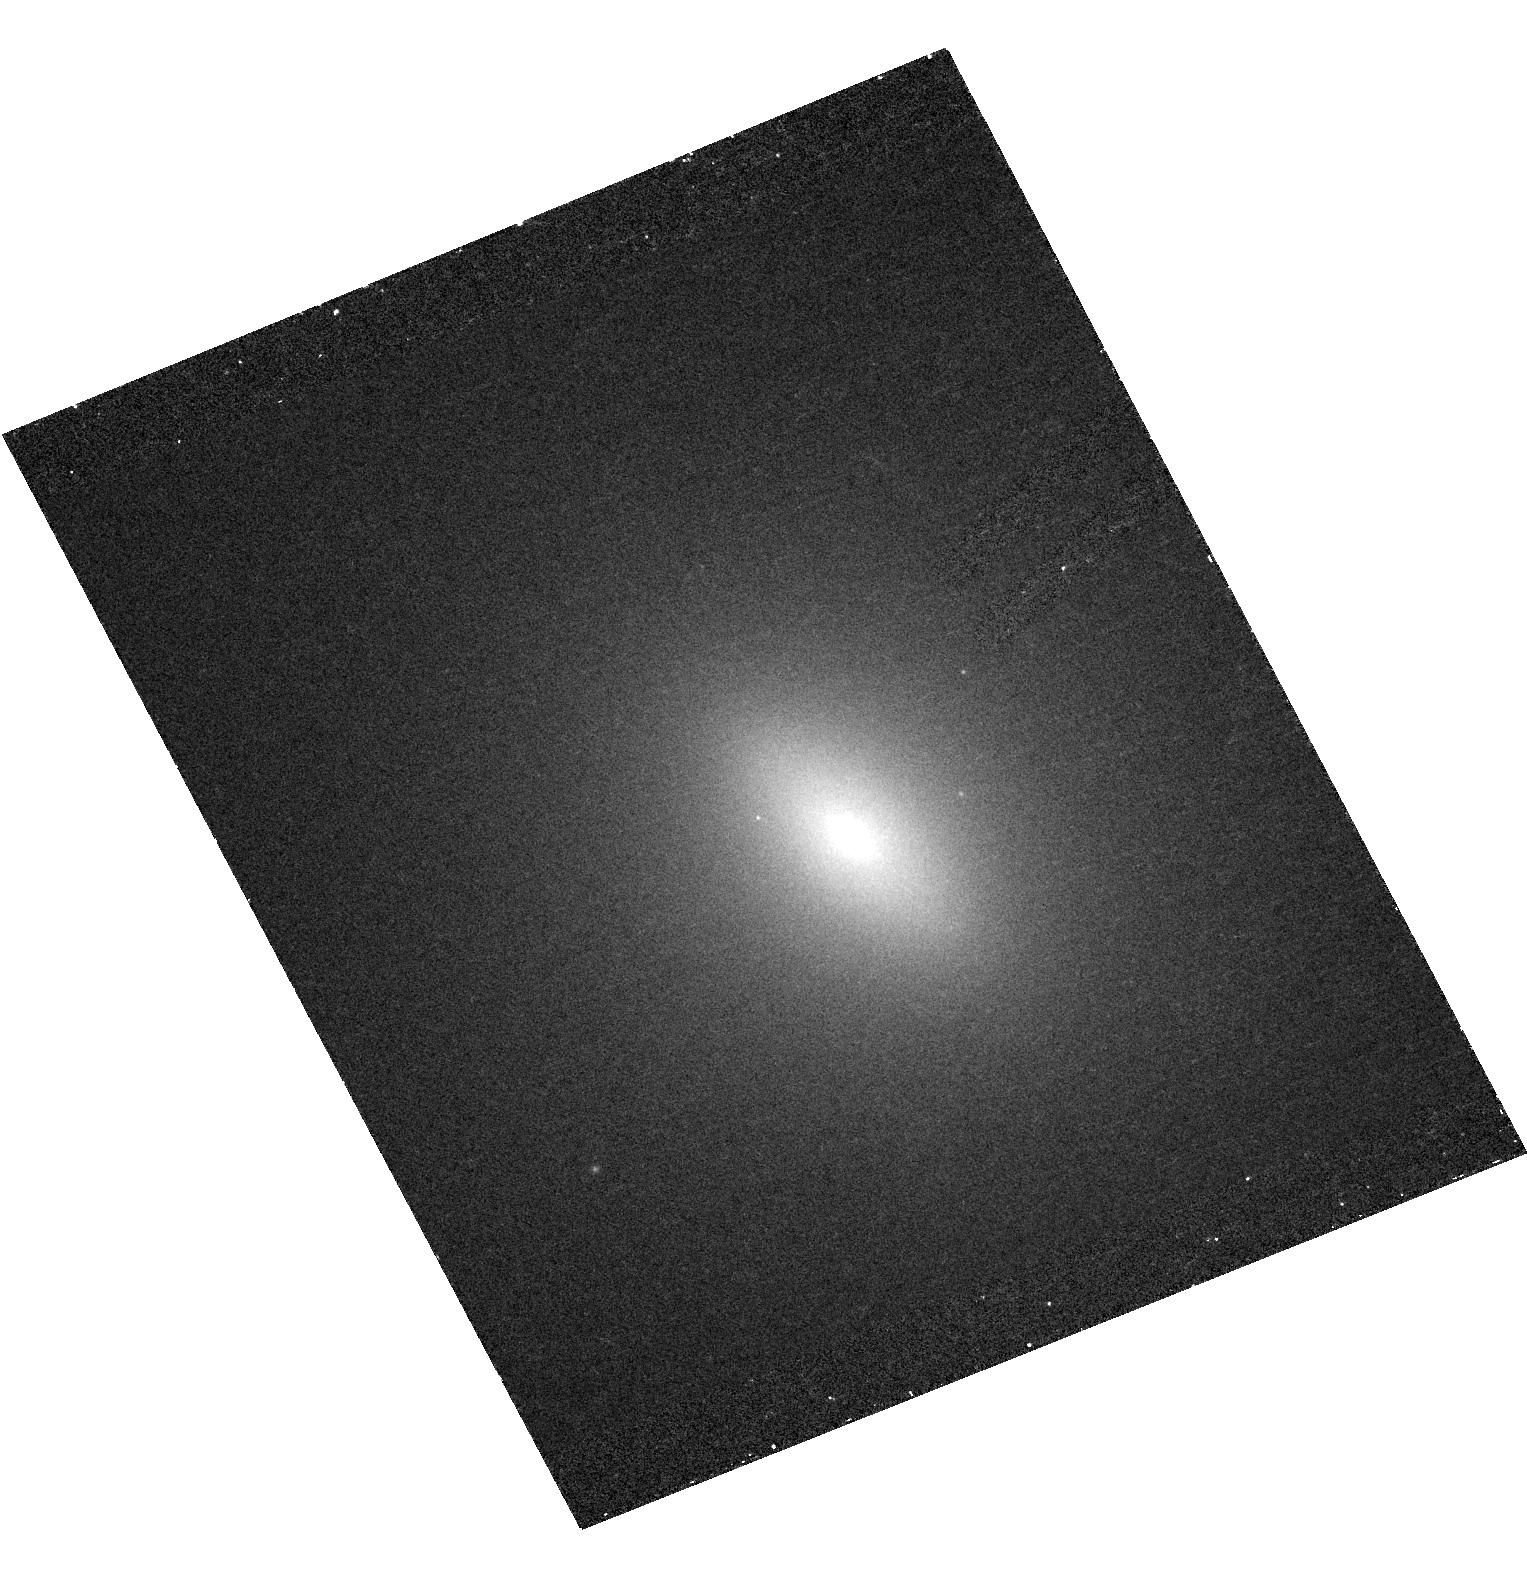
Target: NGC3384
Instrument: ACS/HRC
Filter: F330W
Exposure: 32 min
Observation ID: hst_10435_01_acs_hrc_f330w_j96d01

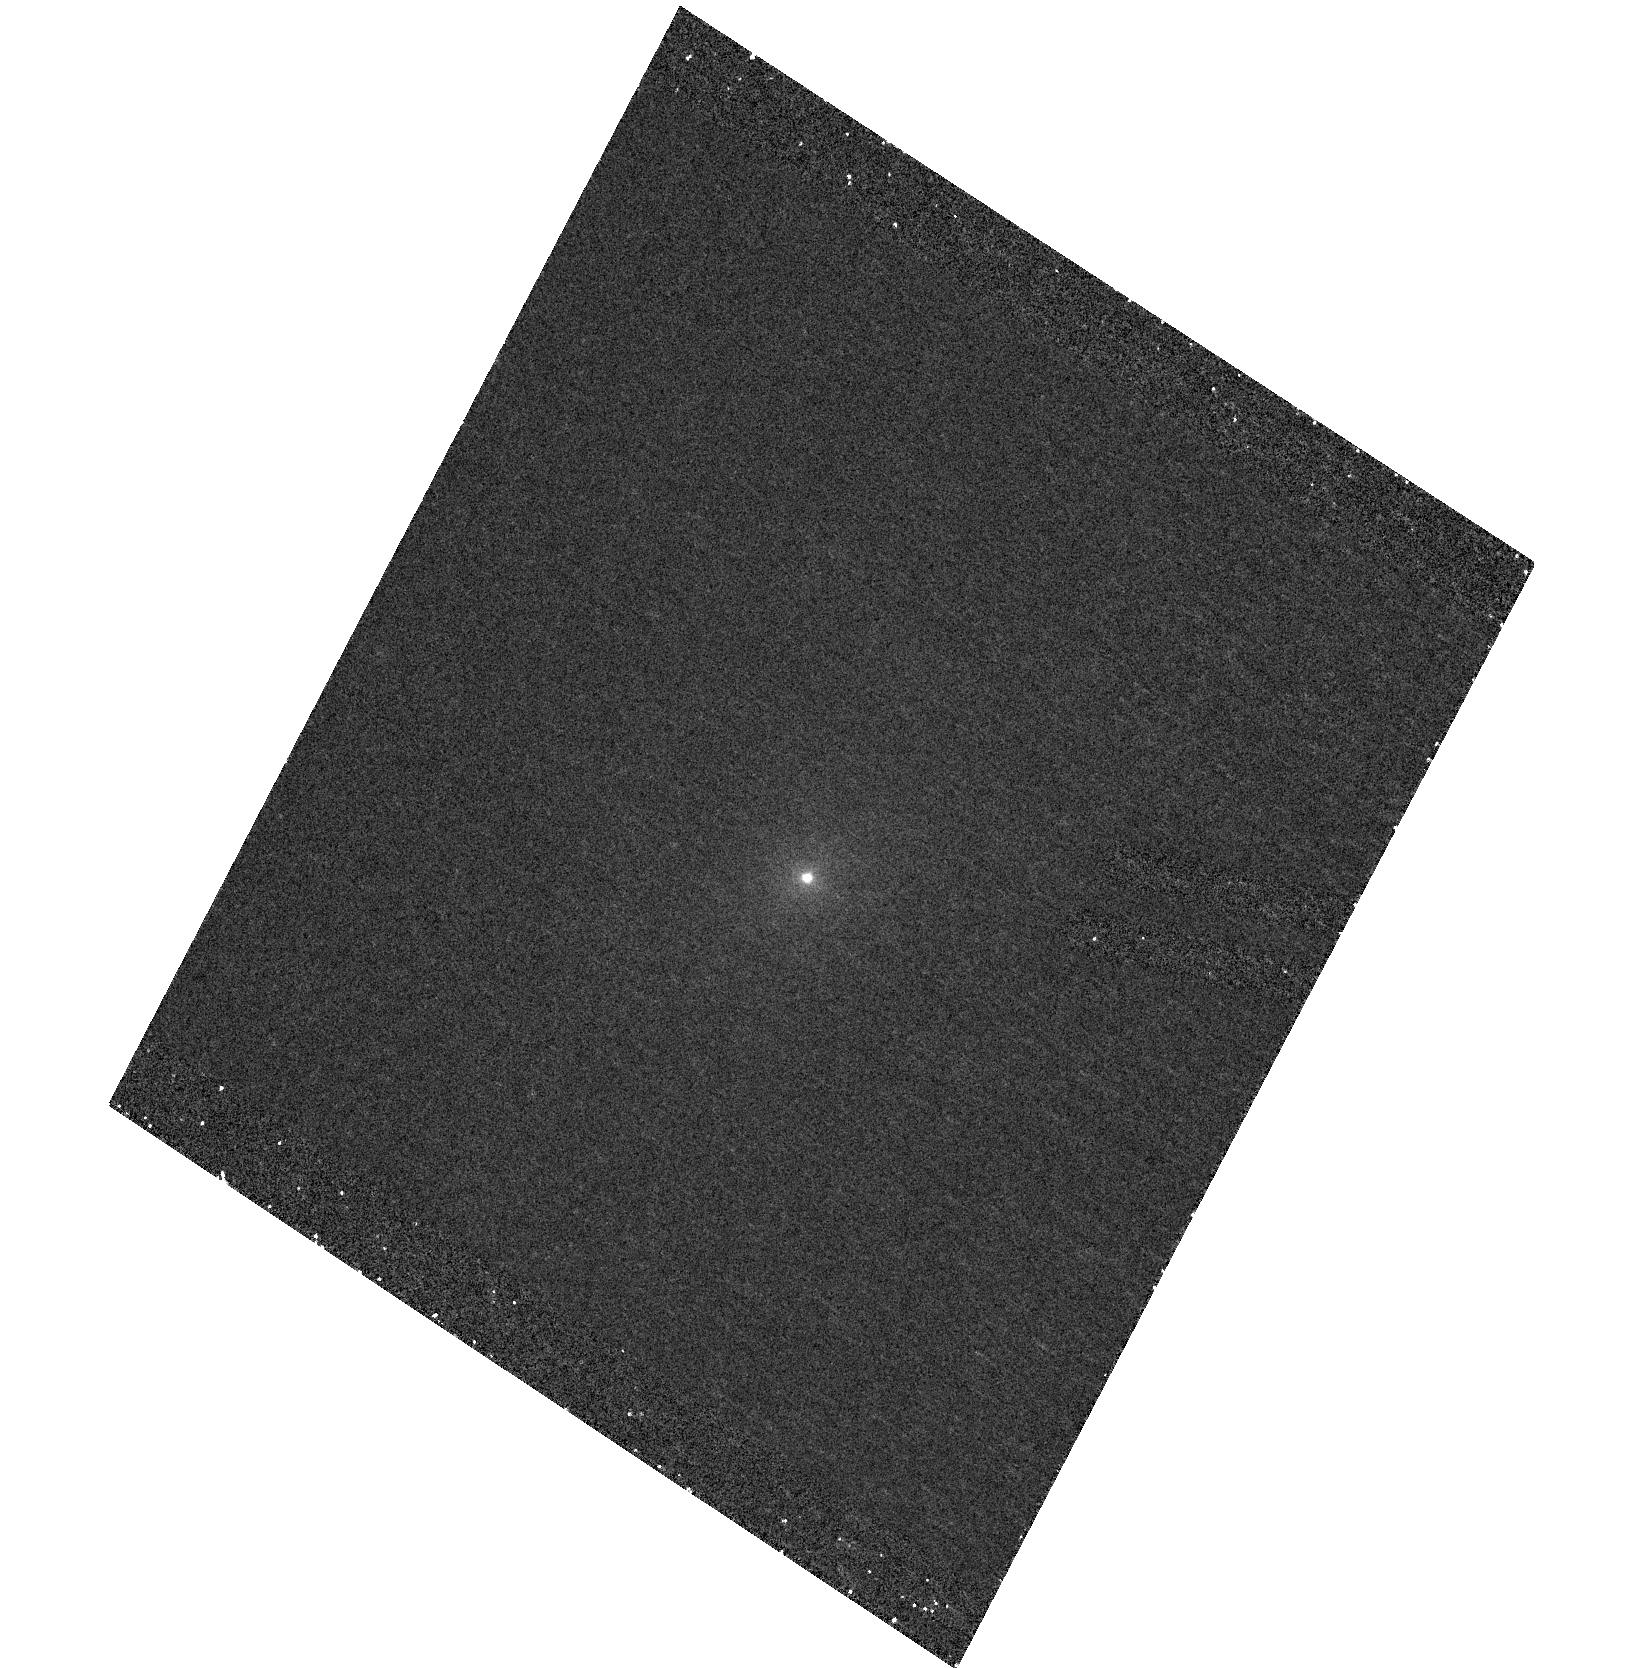
Target: NGC7457
Instrument: ACS/HRC
Filter: F250W
Exposure: 43 min
Observation ID: hst_10435_06_acs_hrc_f250w_j96d06

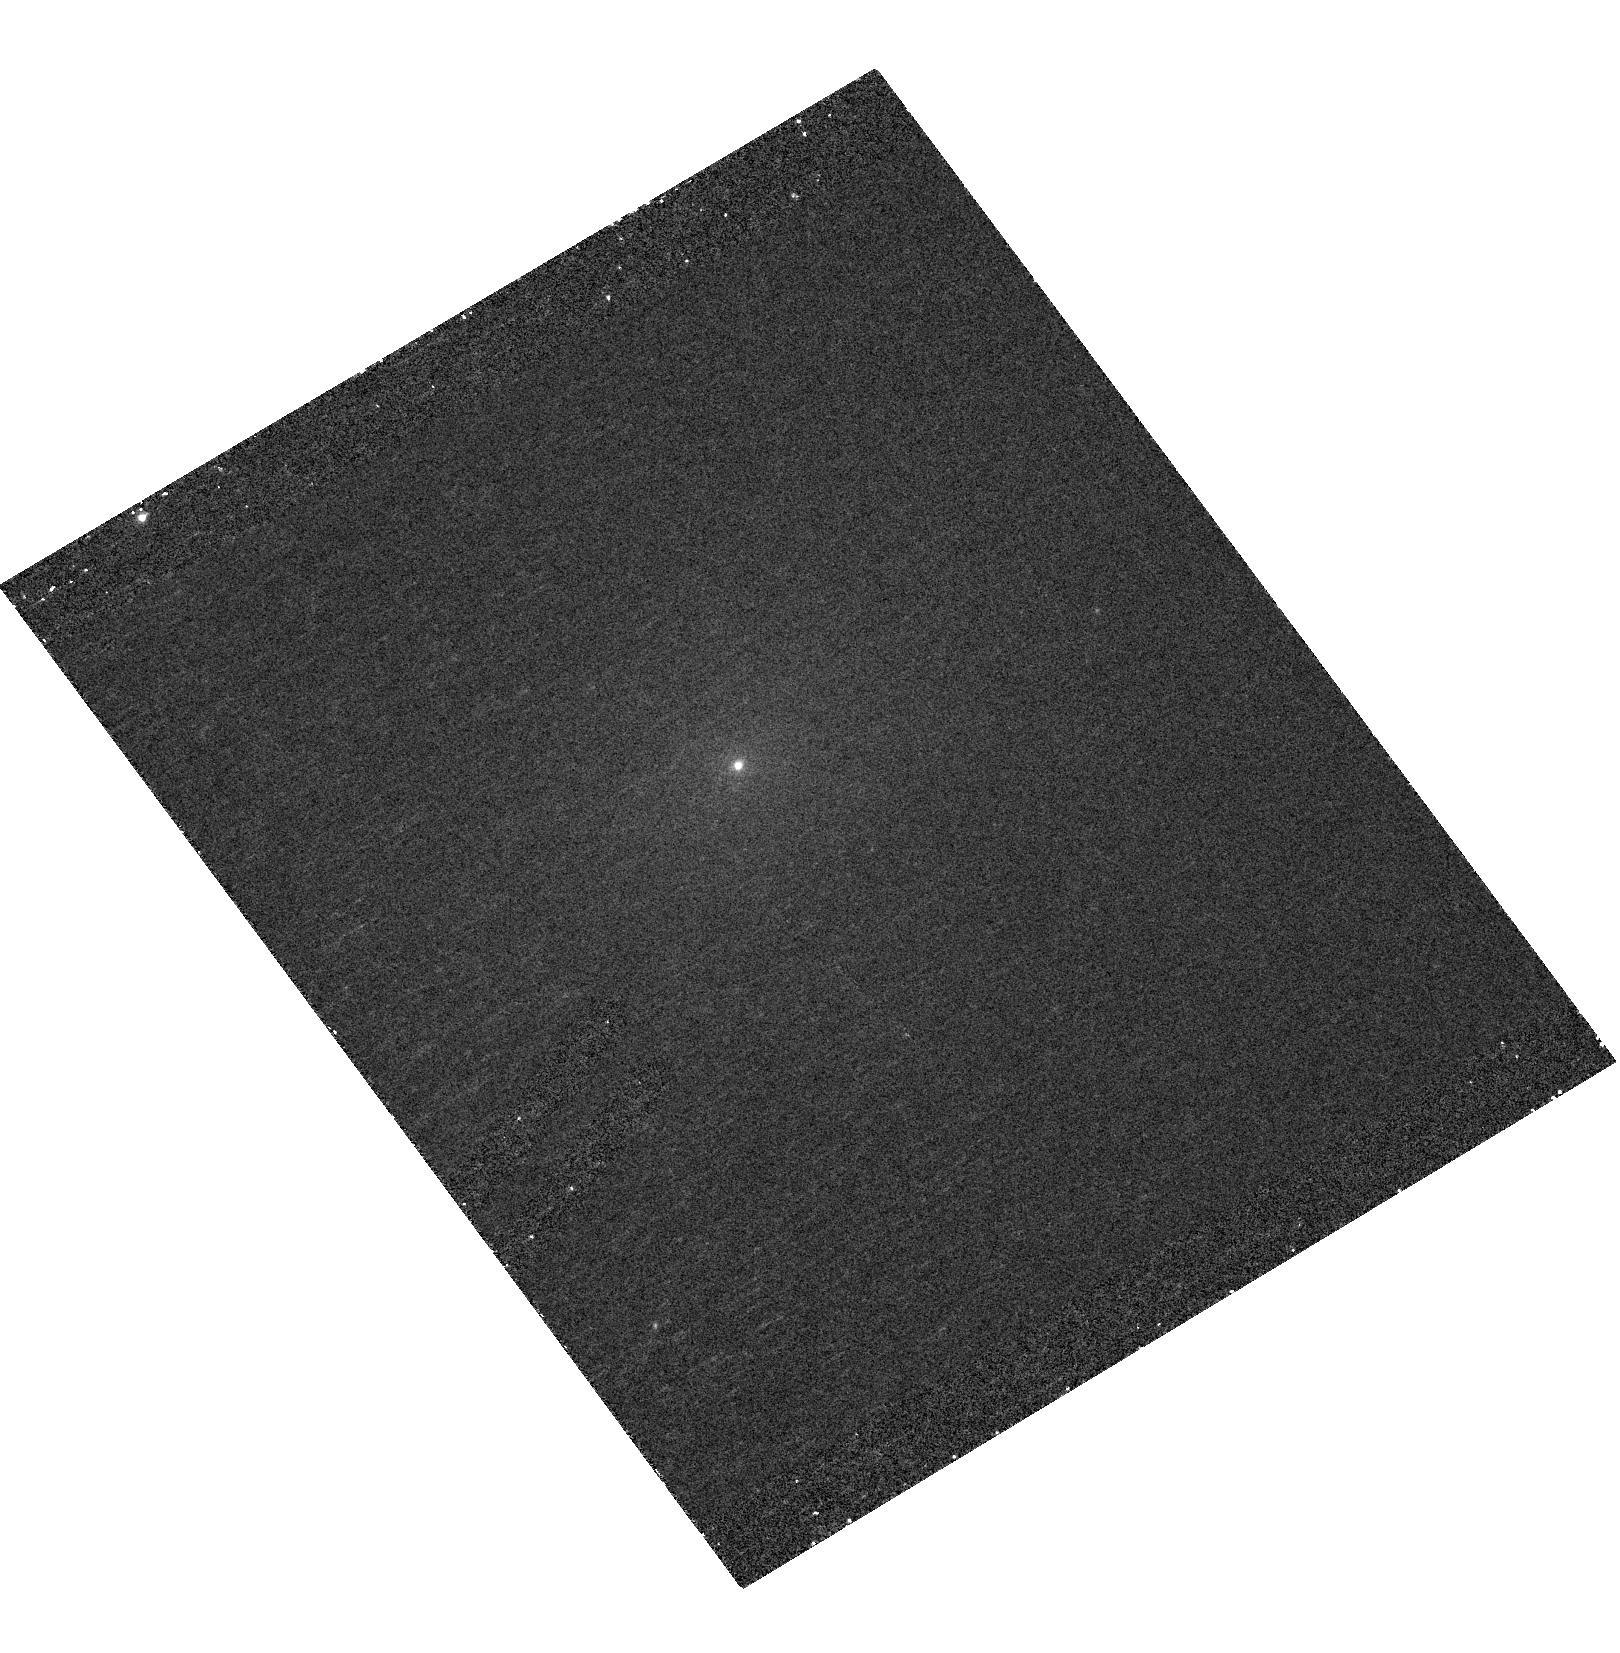
Target: NGC4482
Instrument: ACS/HRC
Filter: F330W
Exposure: 31 min
Observation ID: hst_10435_04_acs_hrc_f330w_j96d04

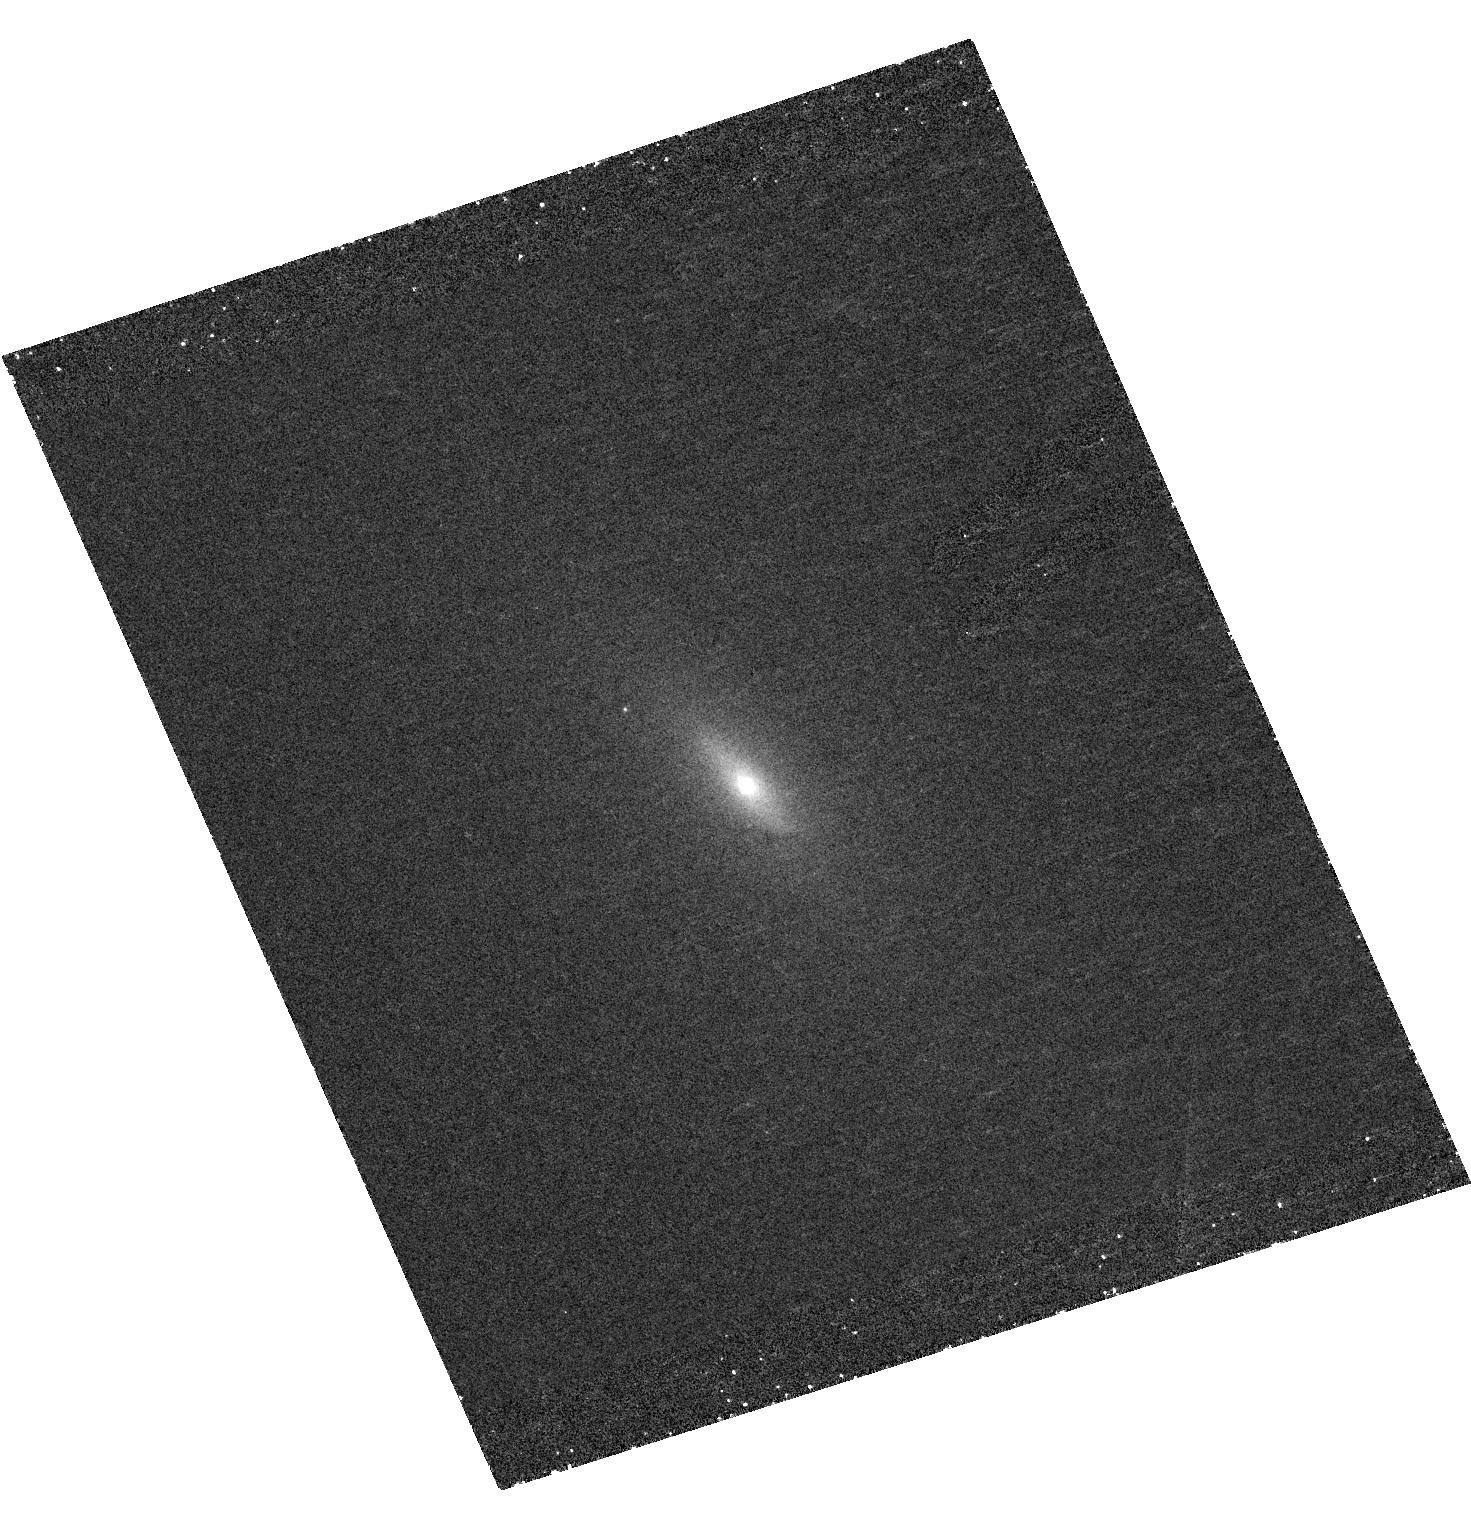
Target: NGC3377
Instrument: ACS/HRC
Filter: F250W
Exposure: 43 min
Observation ID: hst_10435_08_acs_hrc_f250w_j96d08

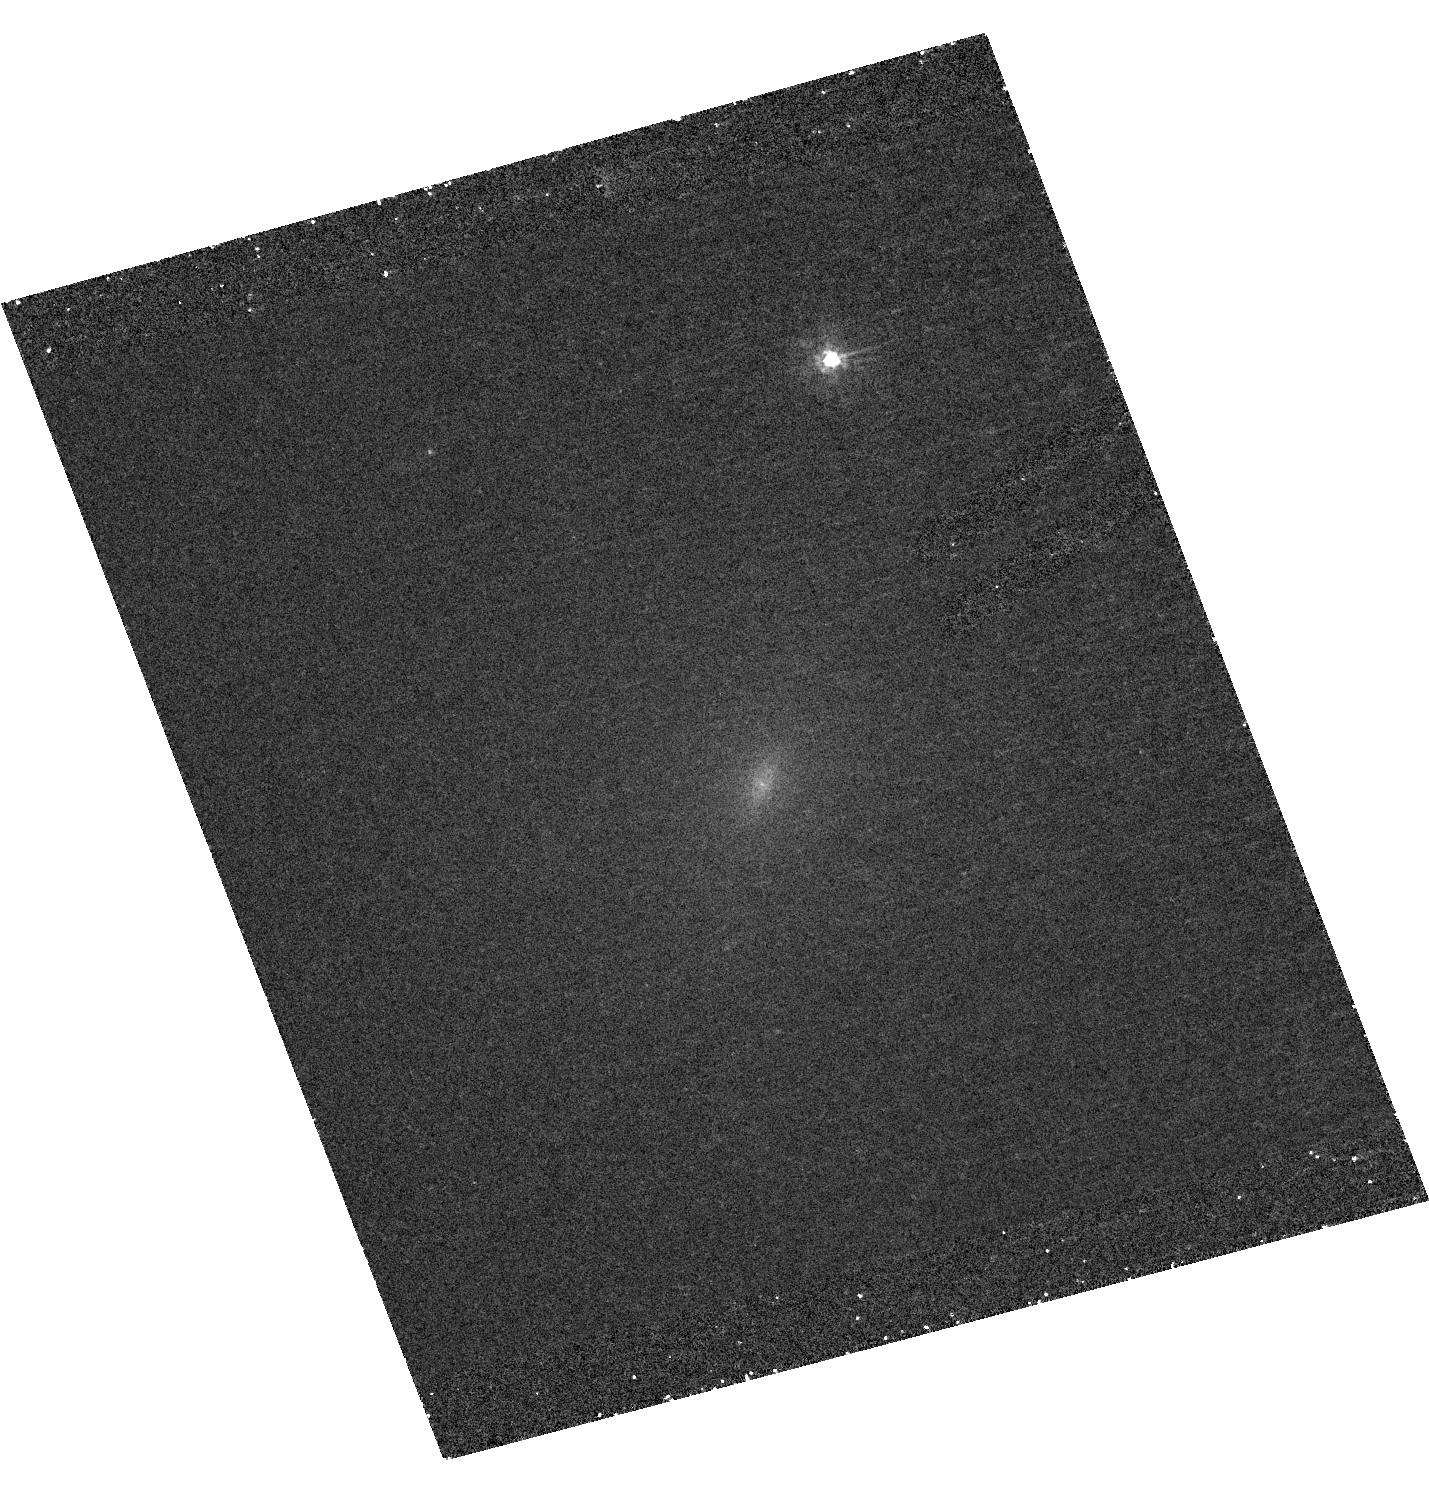
Target: NGC4478
Instrument: ACS/HRC
Filter: F250W
Exposure: 43 min
Observation ID: hst_10435_11_acs_hrc_f250w_j96d11

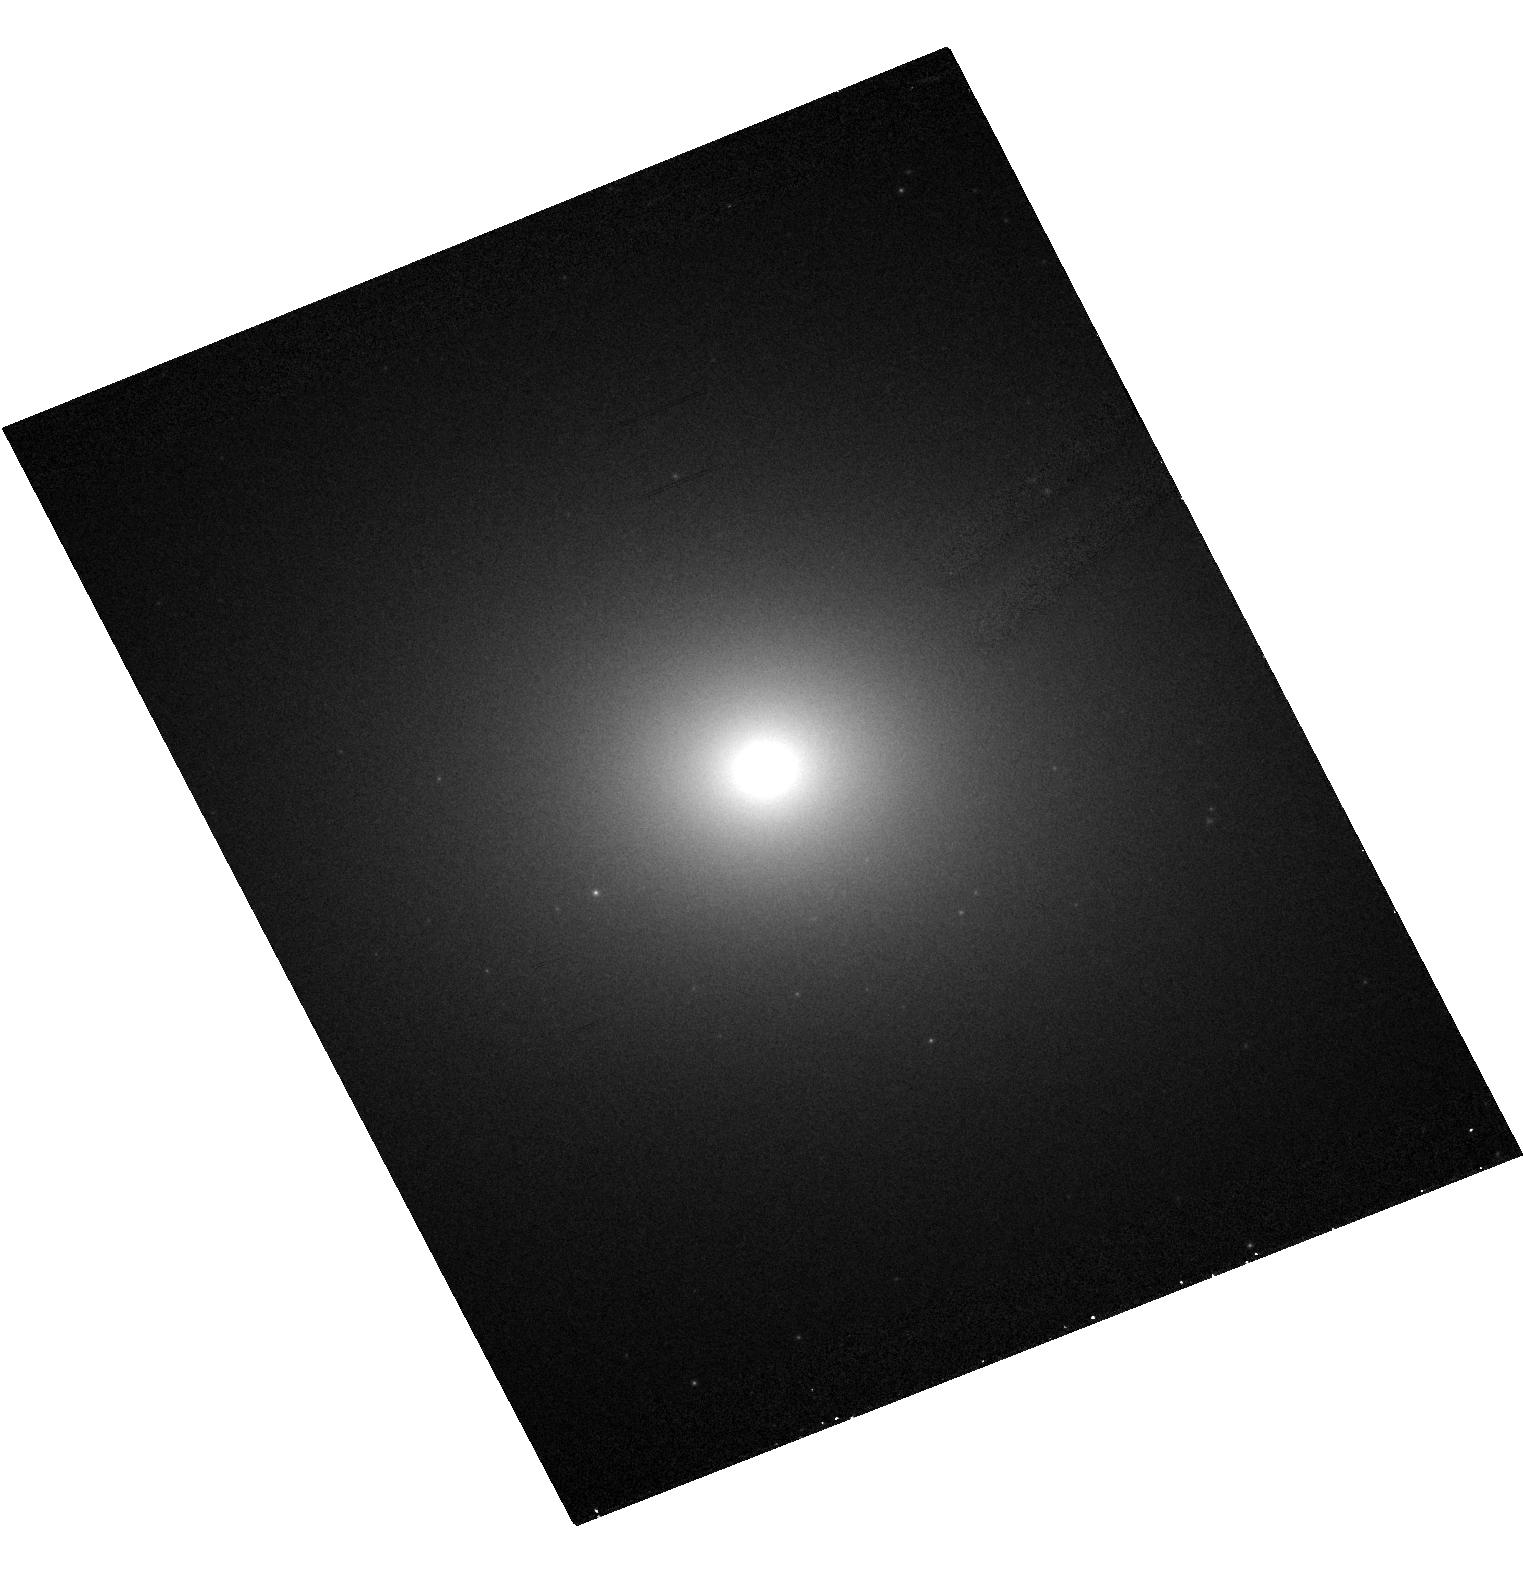
Target: NGC3640
Instrument: ACS/HRC
Filter: F555W
Exposure: 7 min
Observation ID: hst_10435_09_acs_hrc_f555w_j96d09

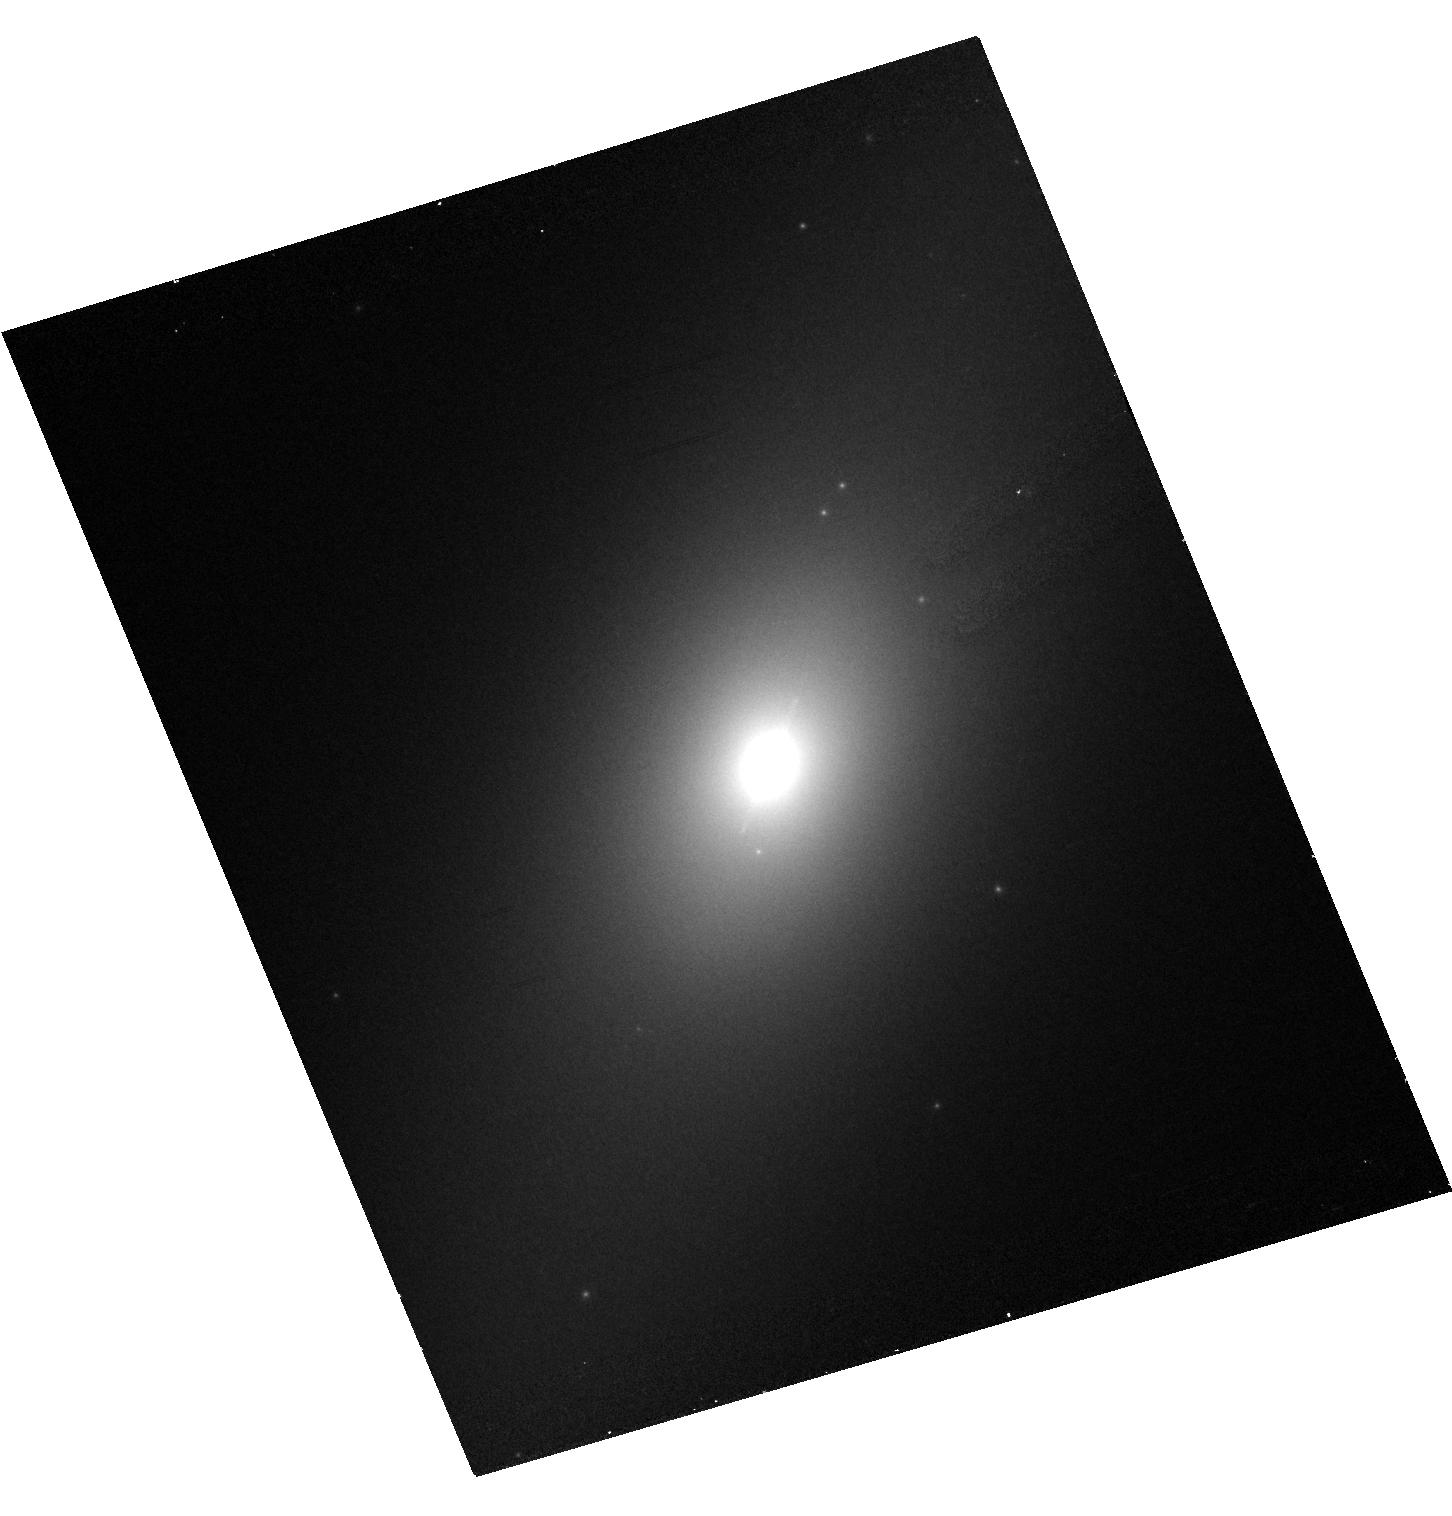
Target: NGC4570
Instrument: ACS/HRC
Filter: F555W
Exposure: 7 min
Observation ID: hst_10435_05_acs_hrc_f555w_j96d05

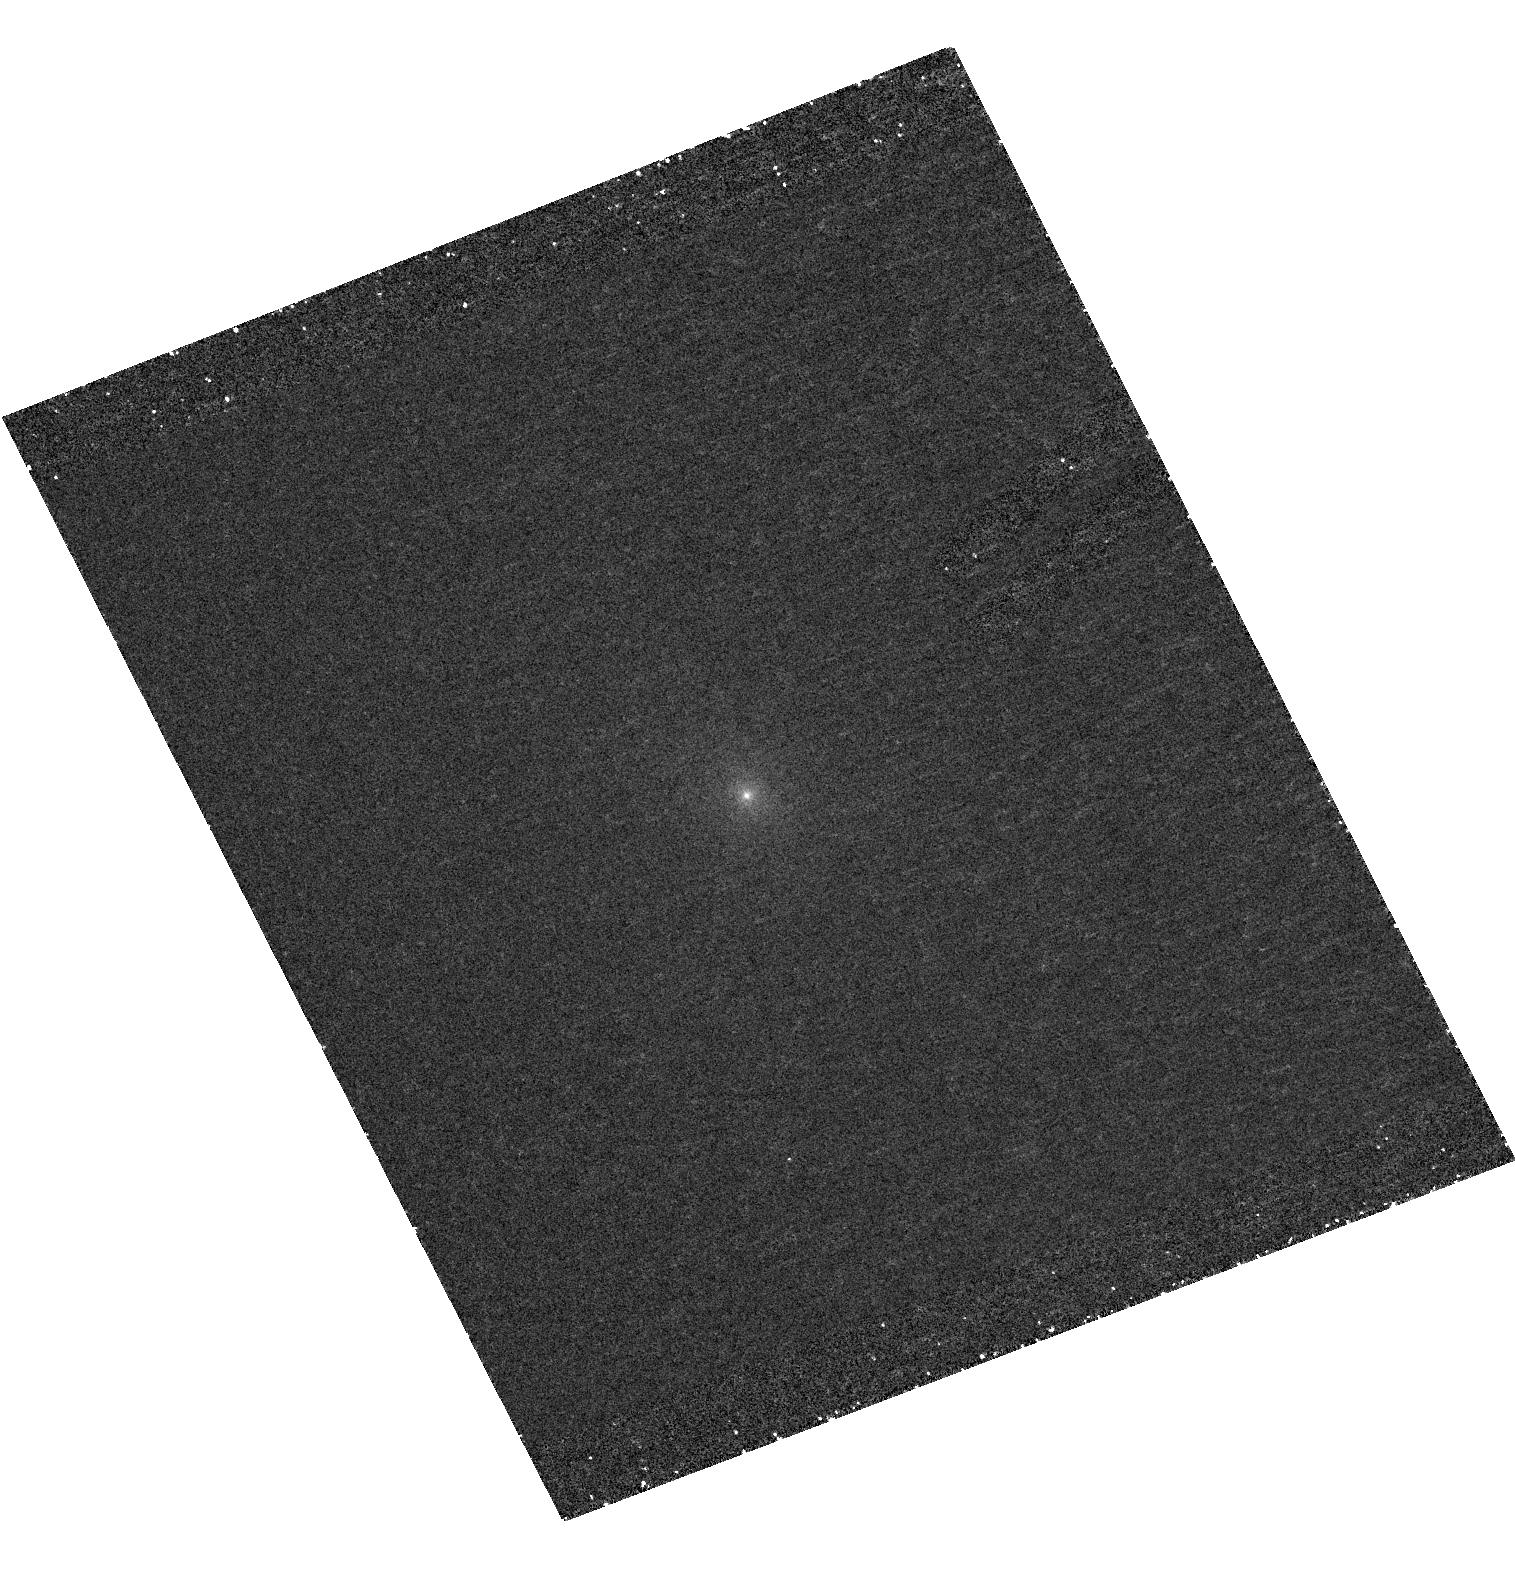
Target: NGC2778
Instrument: ACS/HRC
Filter: F250W
Exposure: 44 min
Observation ID: hst_10435_07_acs_hrc_f250w_j96d07

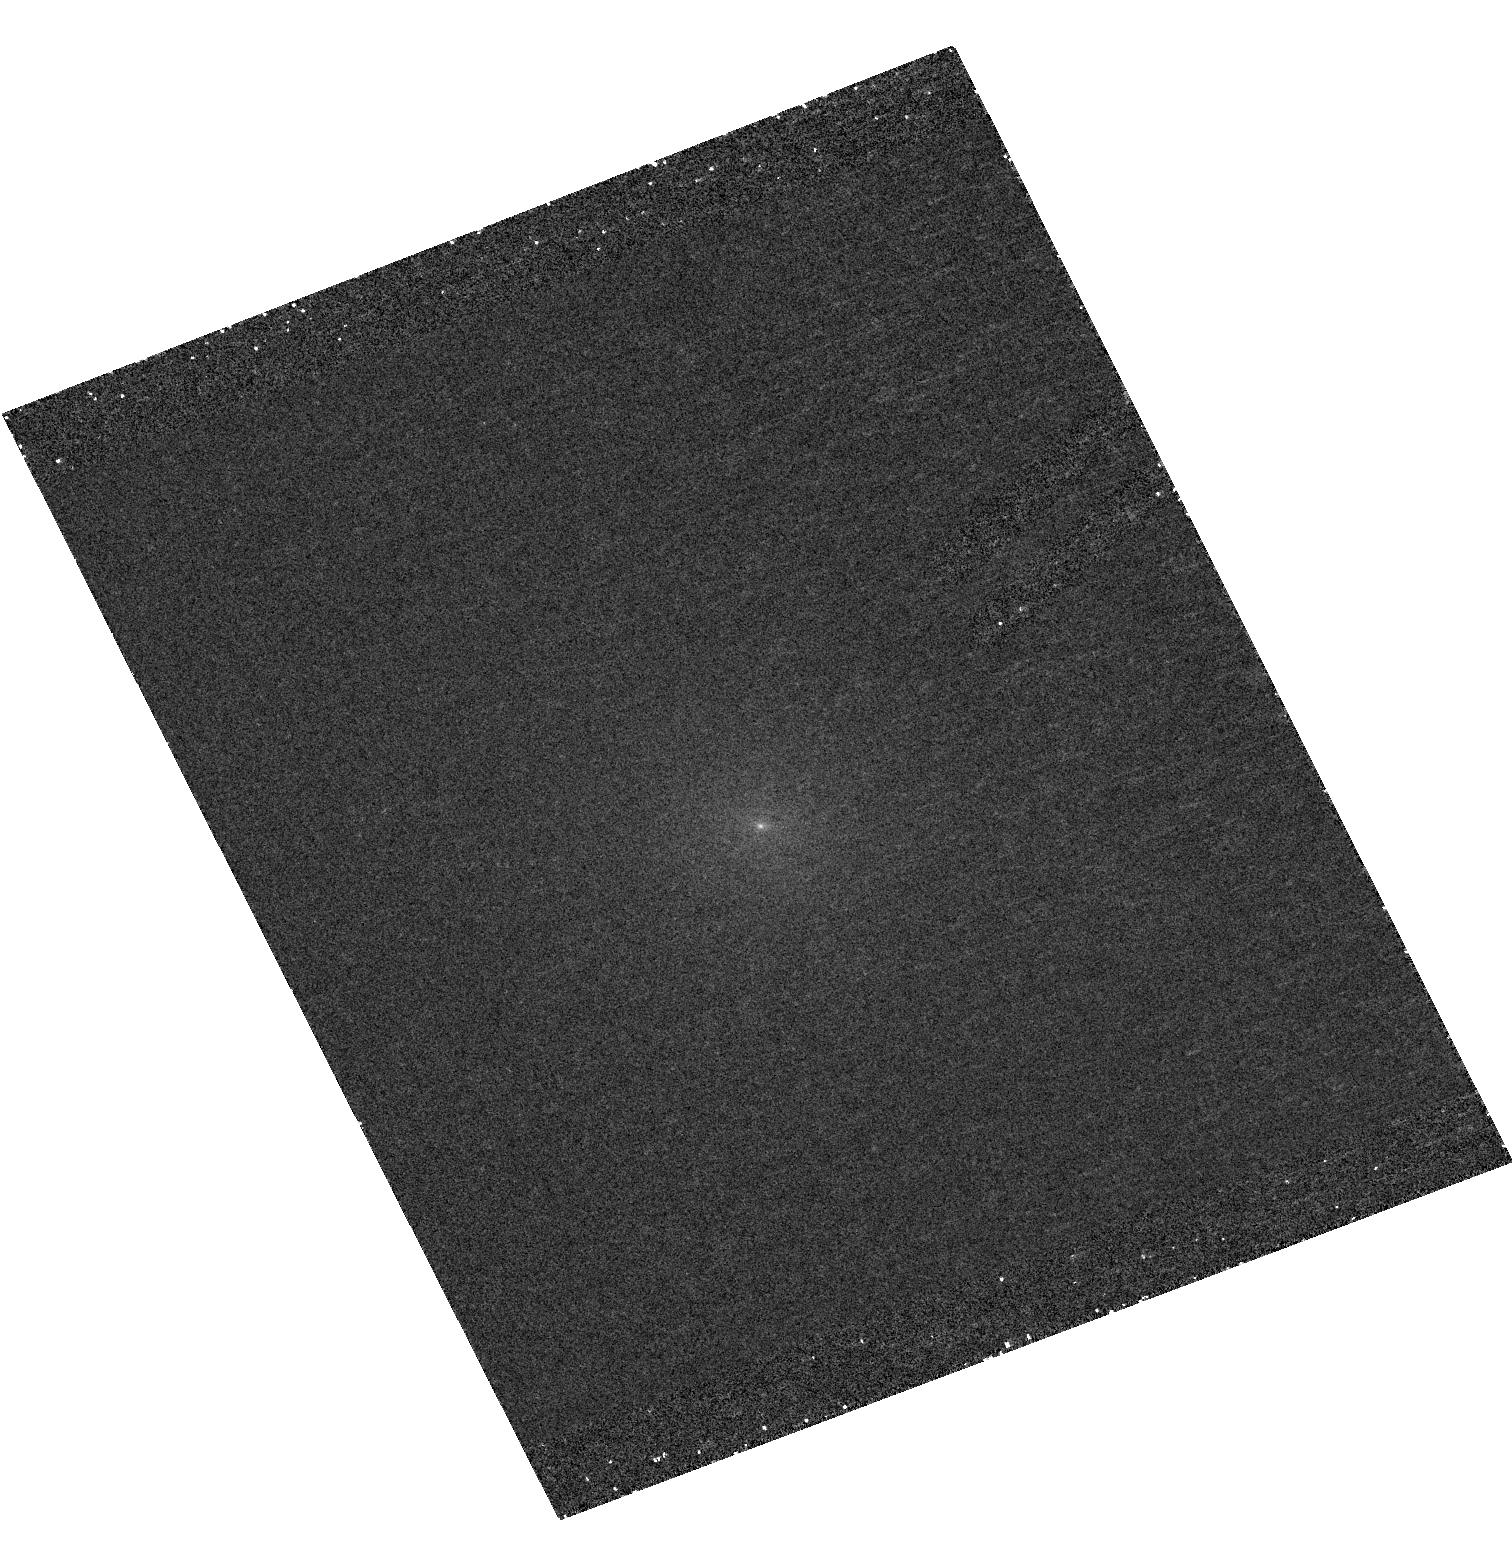
Target: NGC4474
Instrument: ACS/HRC
Filter: F250W
Exposure: 43 min
Observation ID: hst_10435_03_acs_hrc_f250w_j96d03

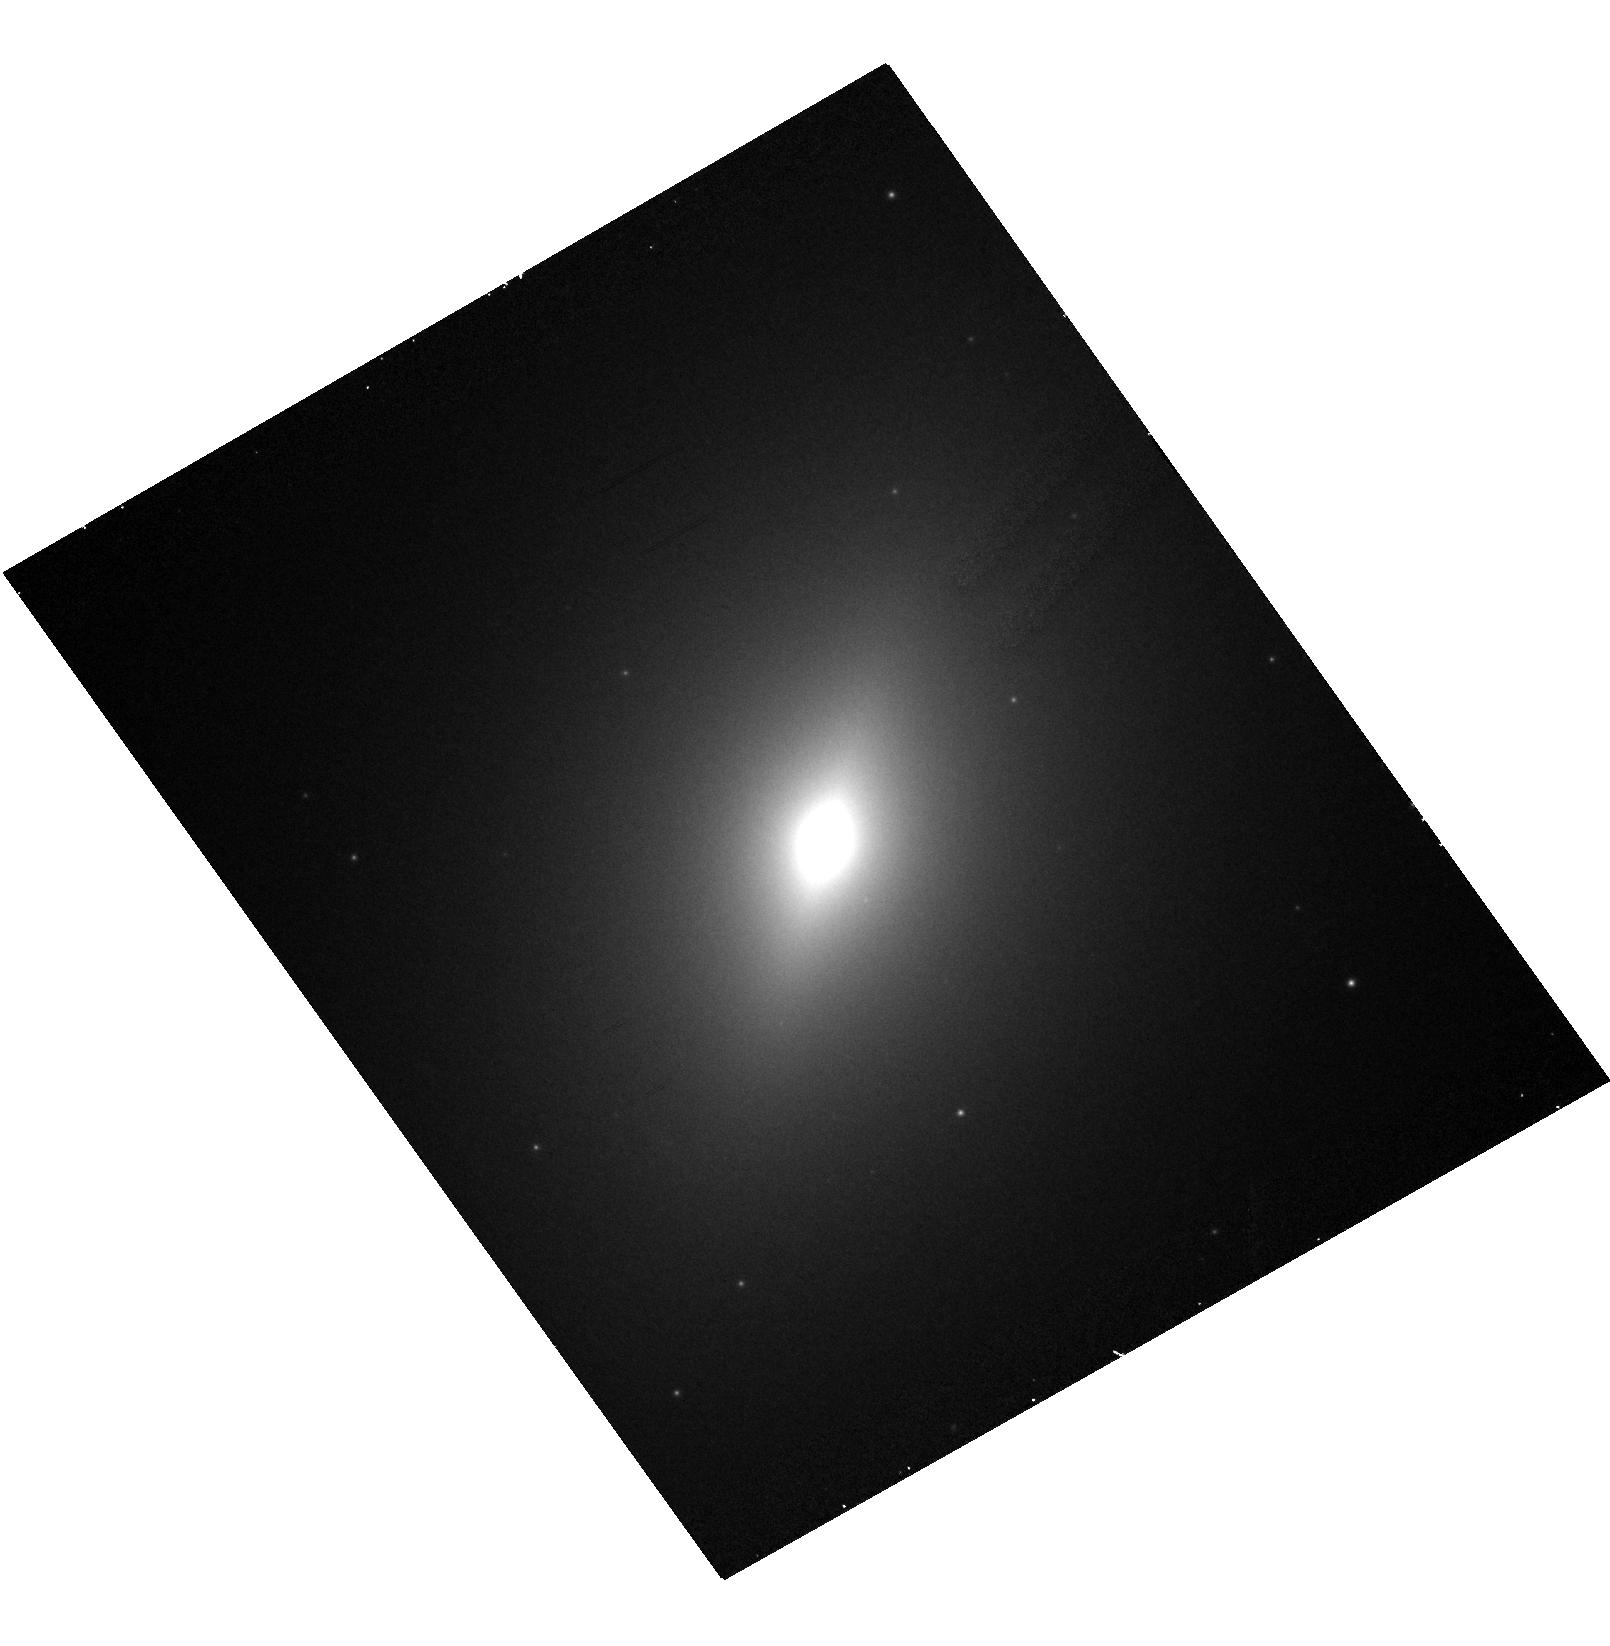
Target: NGC4621
Instrument: ACS/HRC
Filter: F555W
Exposure: 7 min
Observation ID: hst_10435_10_acs_hrc_f555w_j96d10

Merger-Induced Populations in Early-Type Galaxy Cores (PI: OConnell, Robert W.)

Hierarchical formation models predict that early-type galaxies are built up over an extended period from mergers of smaller systems, a process which should leave long-lived signatures in their light profiles and stellar population colors. Merger events should have continued up to relatively recent times (the last 1-5 Gyr), and many ellipticals and S0 bulges should therefore show evidence of multiple, discrete, intermediate-age populations. Although there is substantial observational support for a dissipational merger origin for some early-type galaxies, most do not exhibit the expected anomalies in either their light profiles or color distributions. However, existing searches (mainly in the V and I bands) have not probed very deeply. Here we propose high resolution, broad-band, near-ultraviolet (2500-3400 A) imaging of the cores of bright early-type galaxies. This is the most sensitive probe available for the detection of spatially-segregated, multiple population components with ages in the range 1-5 Gyr. Our sample consists of dust- and AGN-free systems with both normal and mildly anomalous central light profiles. There is very little existing information on the near-UV structure of early-type galaxies, and our program would effectively explore new terrain.